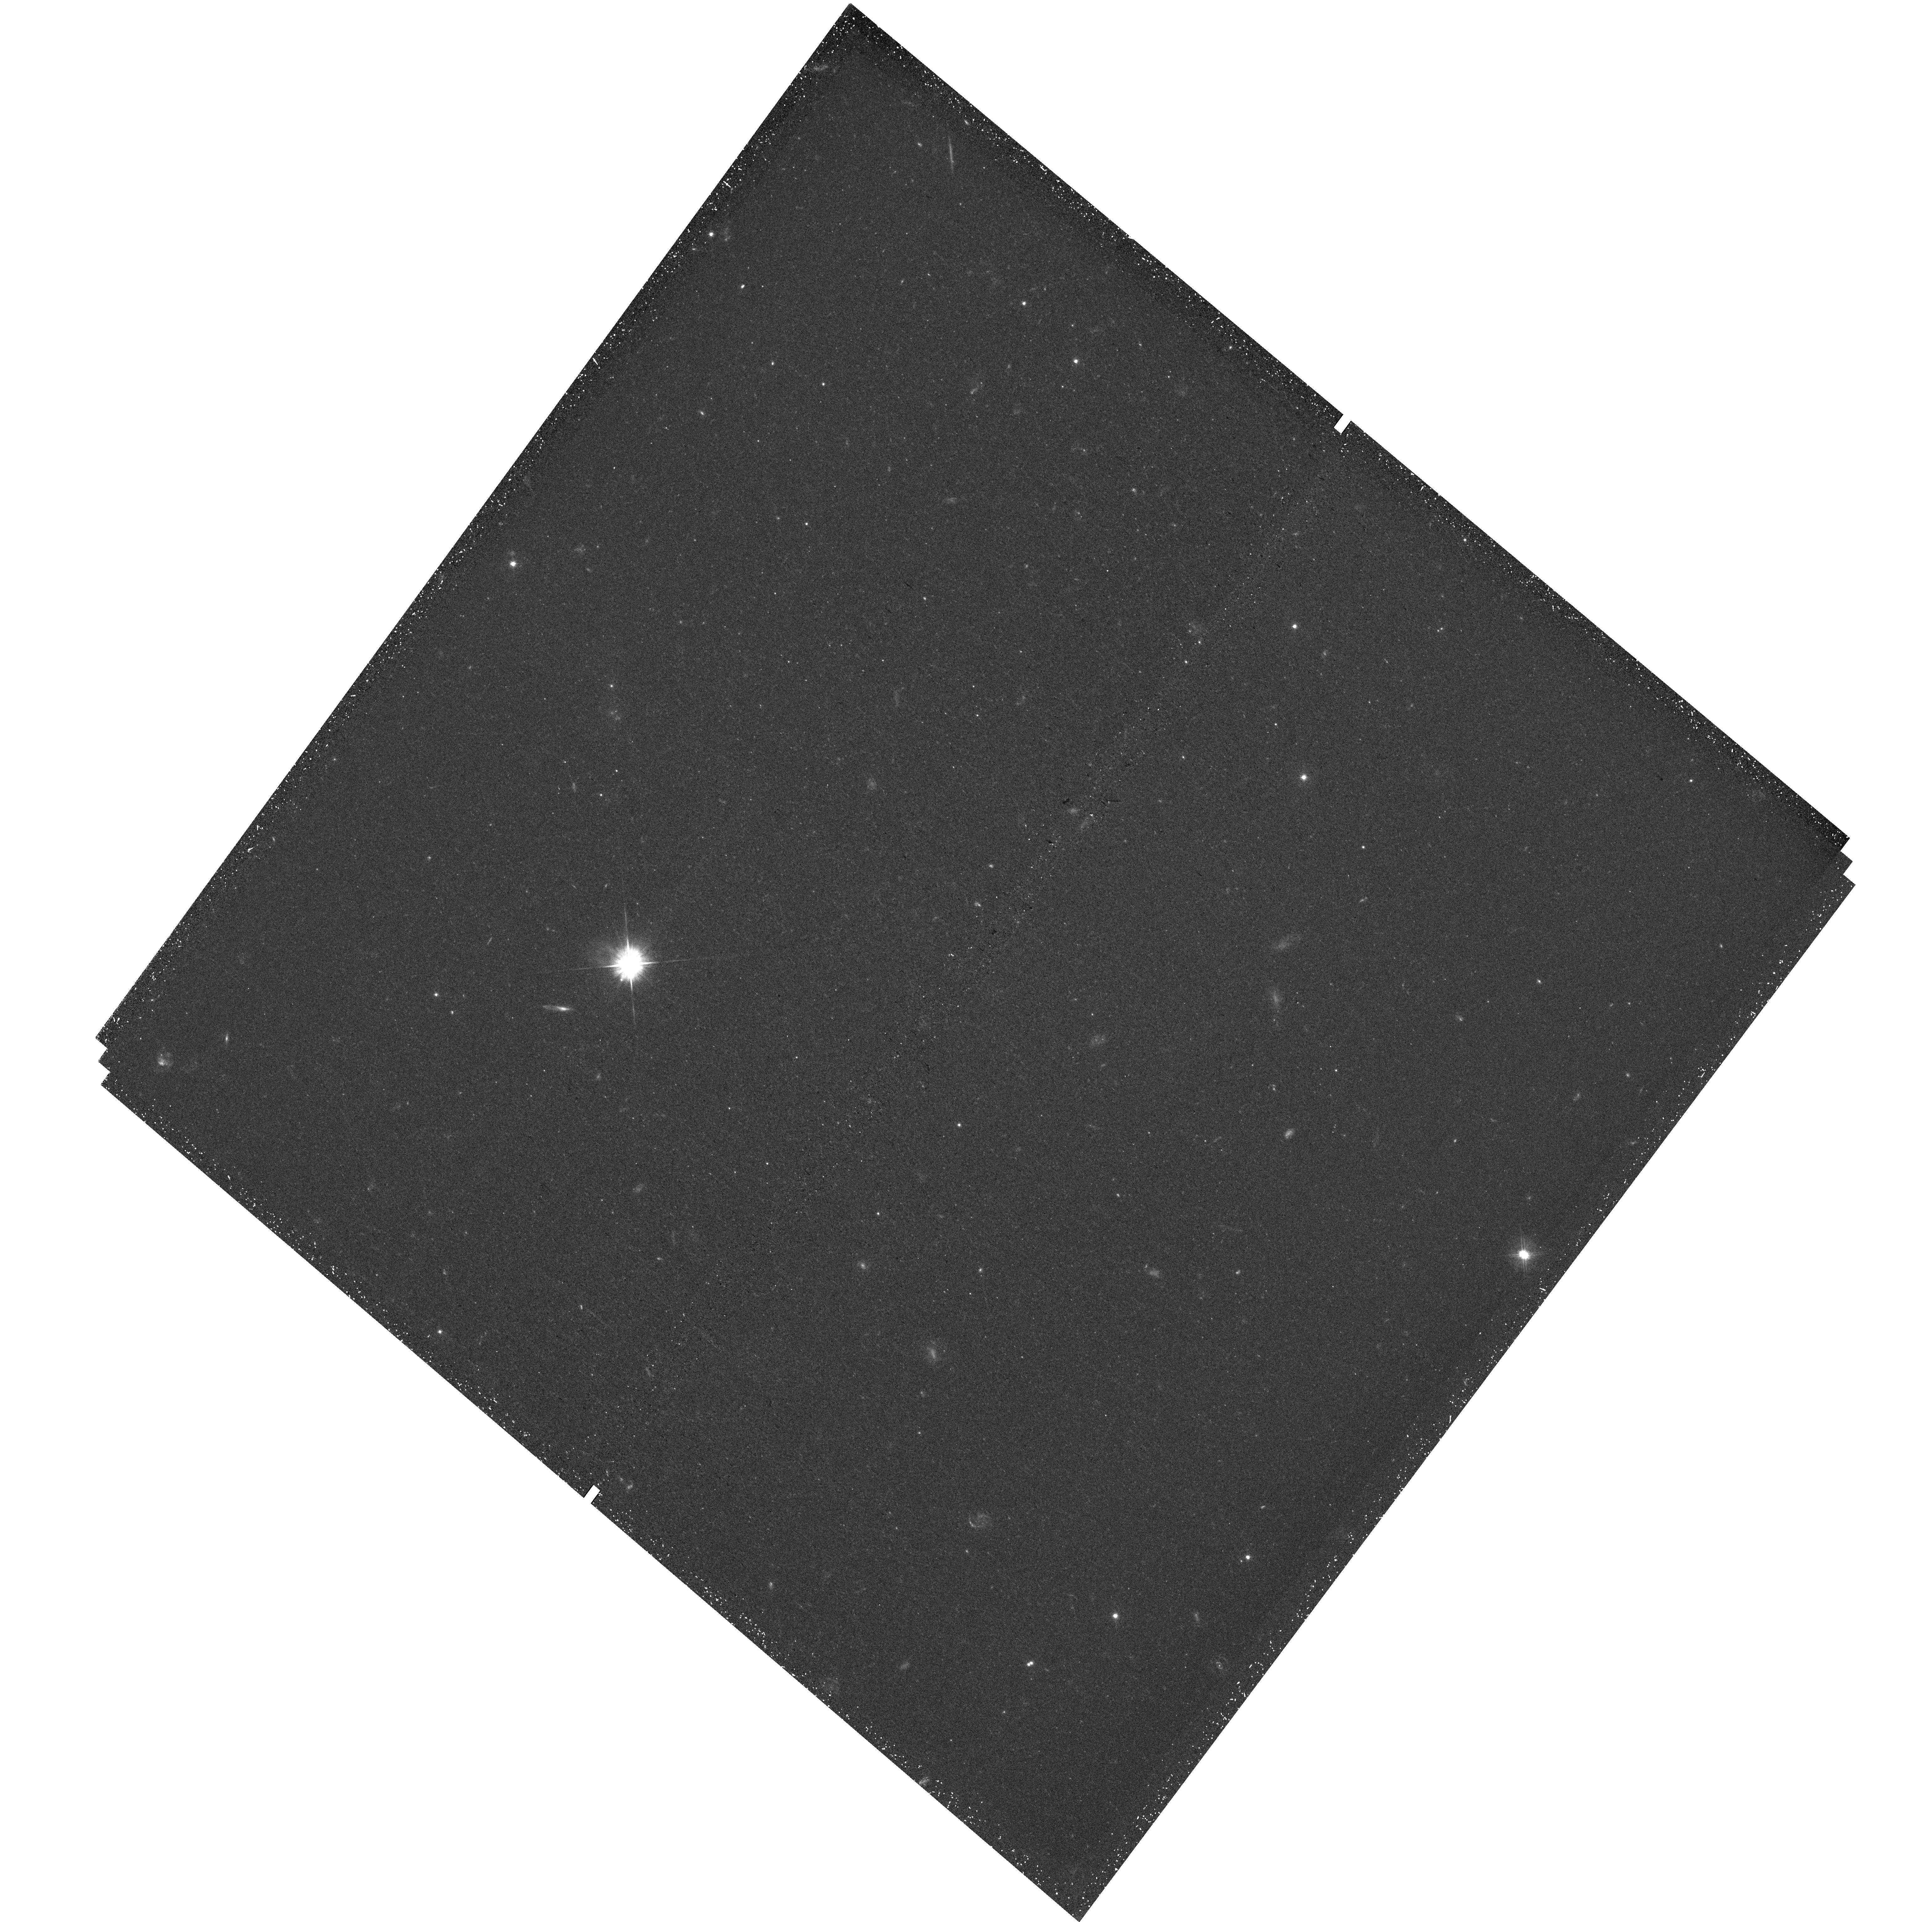
Target: M82-FIELD2
Instrument: WFC3/UVIS
Filter: F475W
Exposure: 44 min
Observation ID: hst_16185_07_wfc3_uvis_f475w_iee907

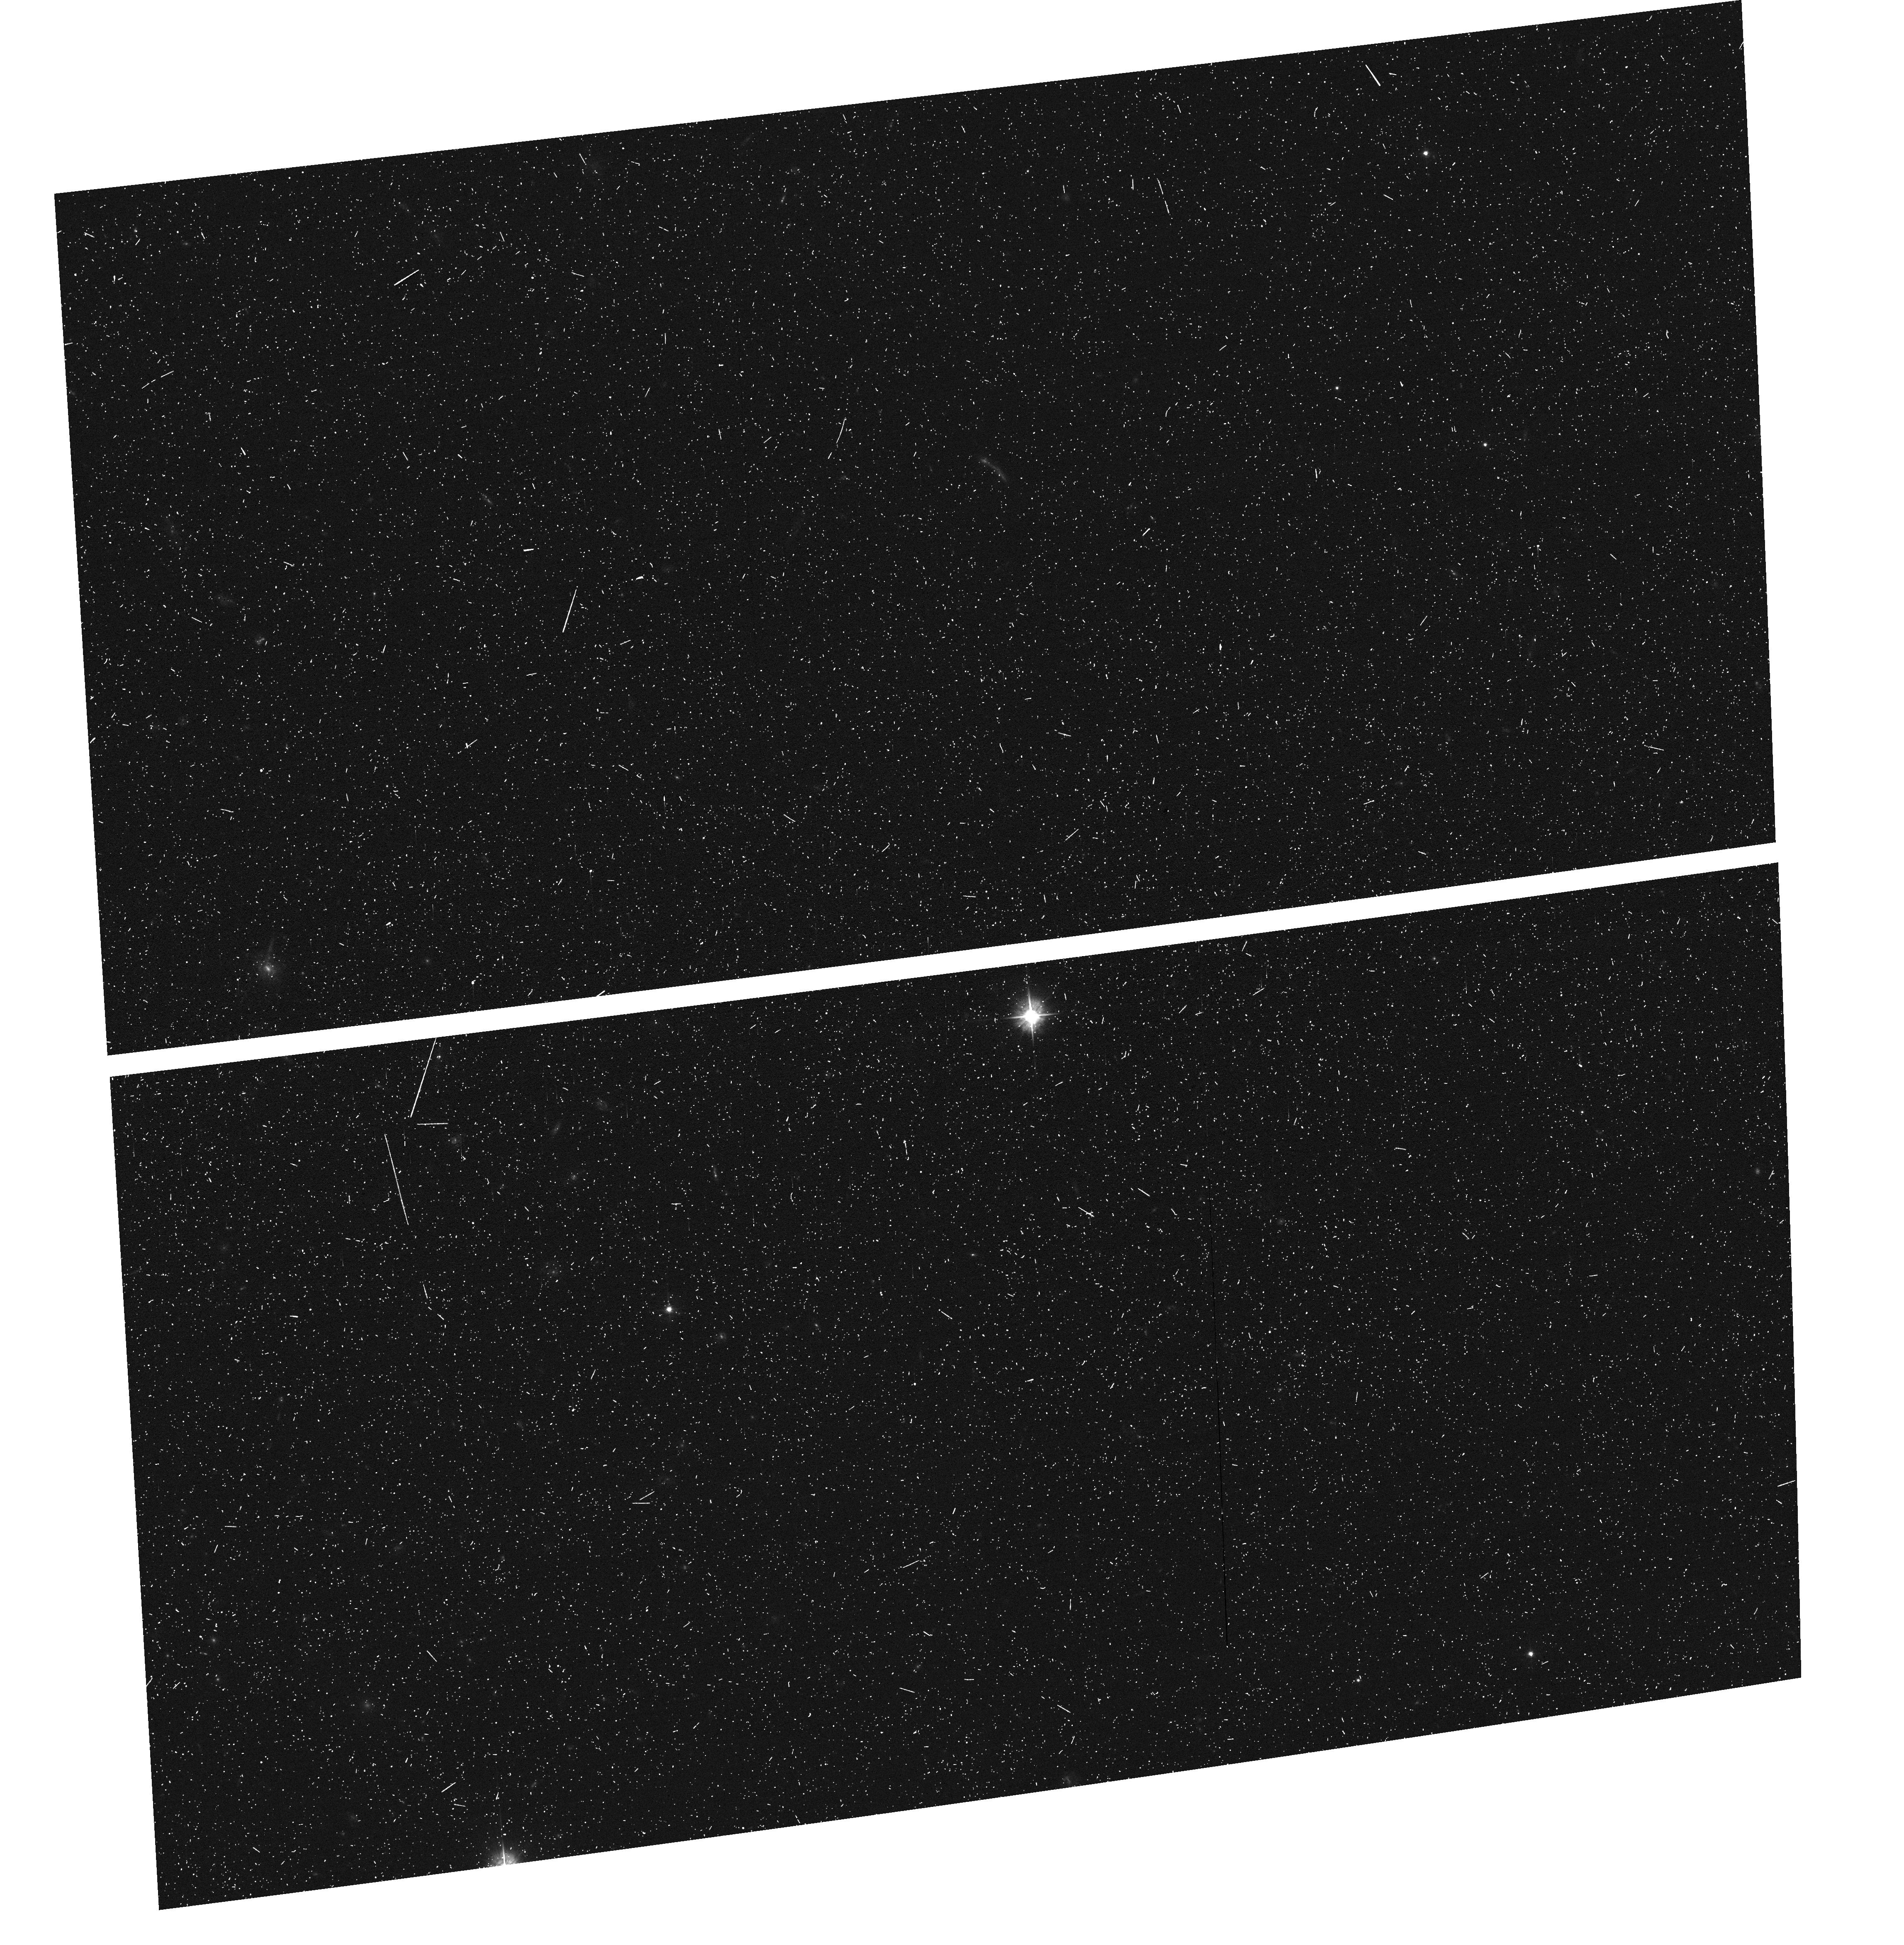
Target: field at RA 149.597°, Dec 69.687°
Instrument: ACS/WFC
Filter: F475W
Exposure: 13 min
Observation ID: hst_16185_05_acs_wfc_f475w_jee905

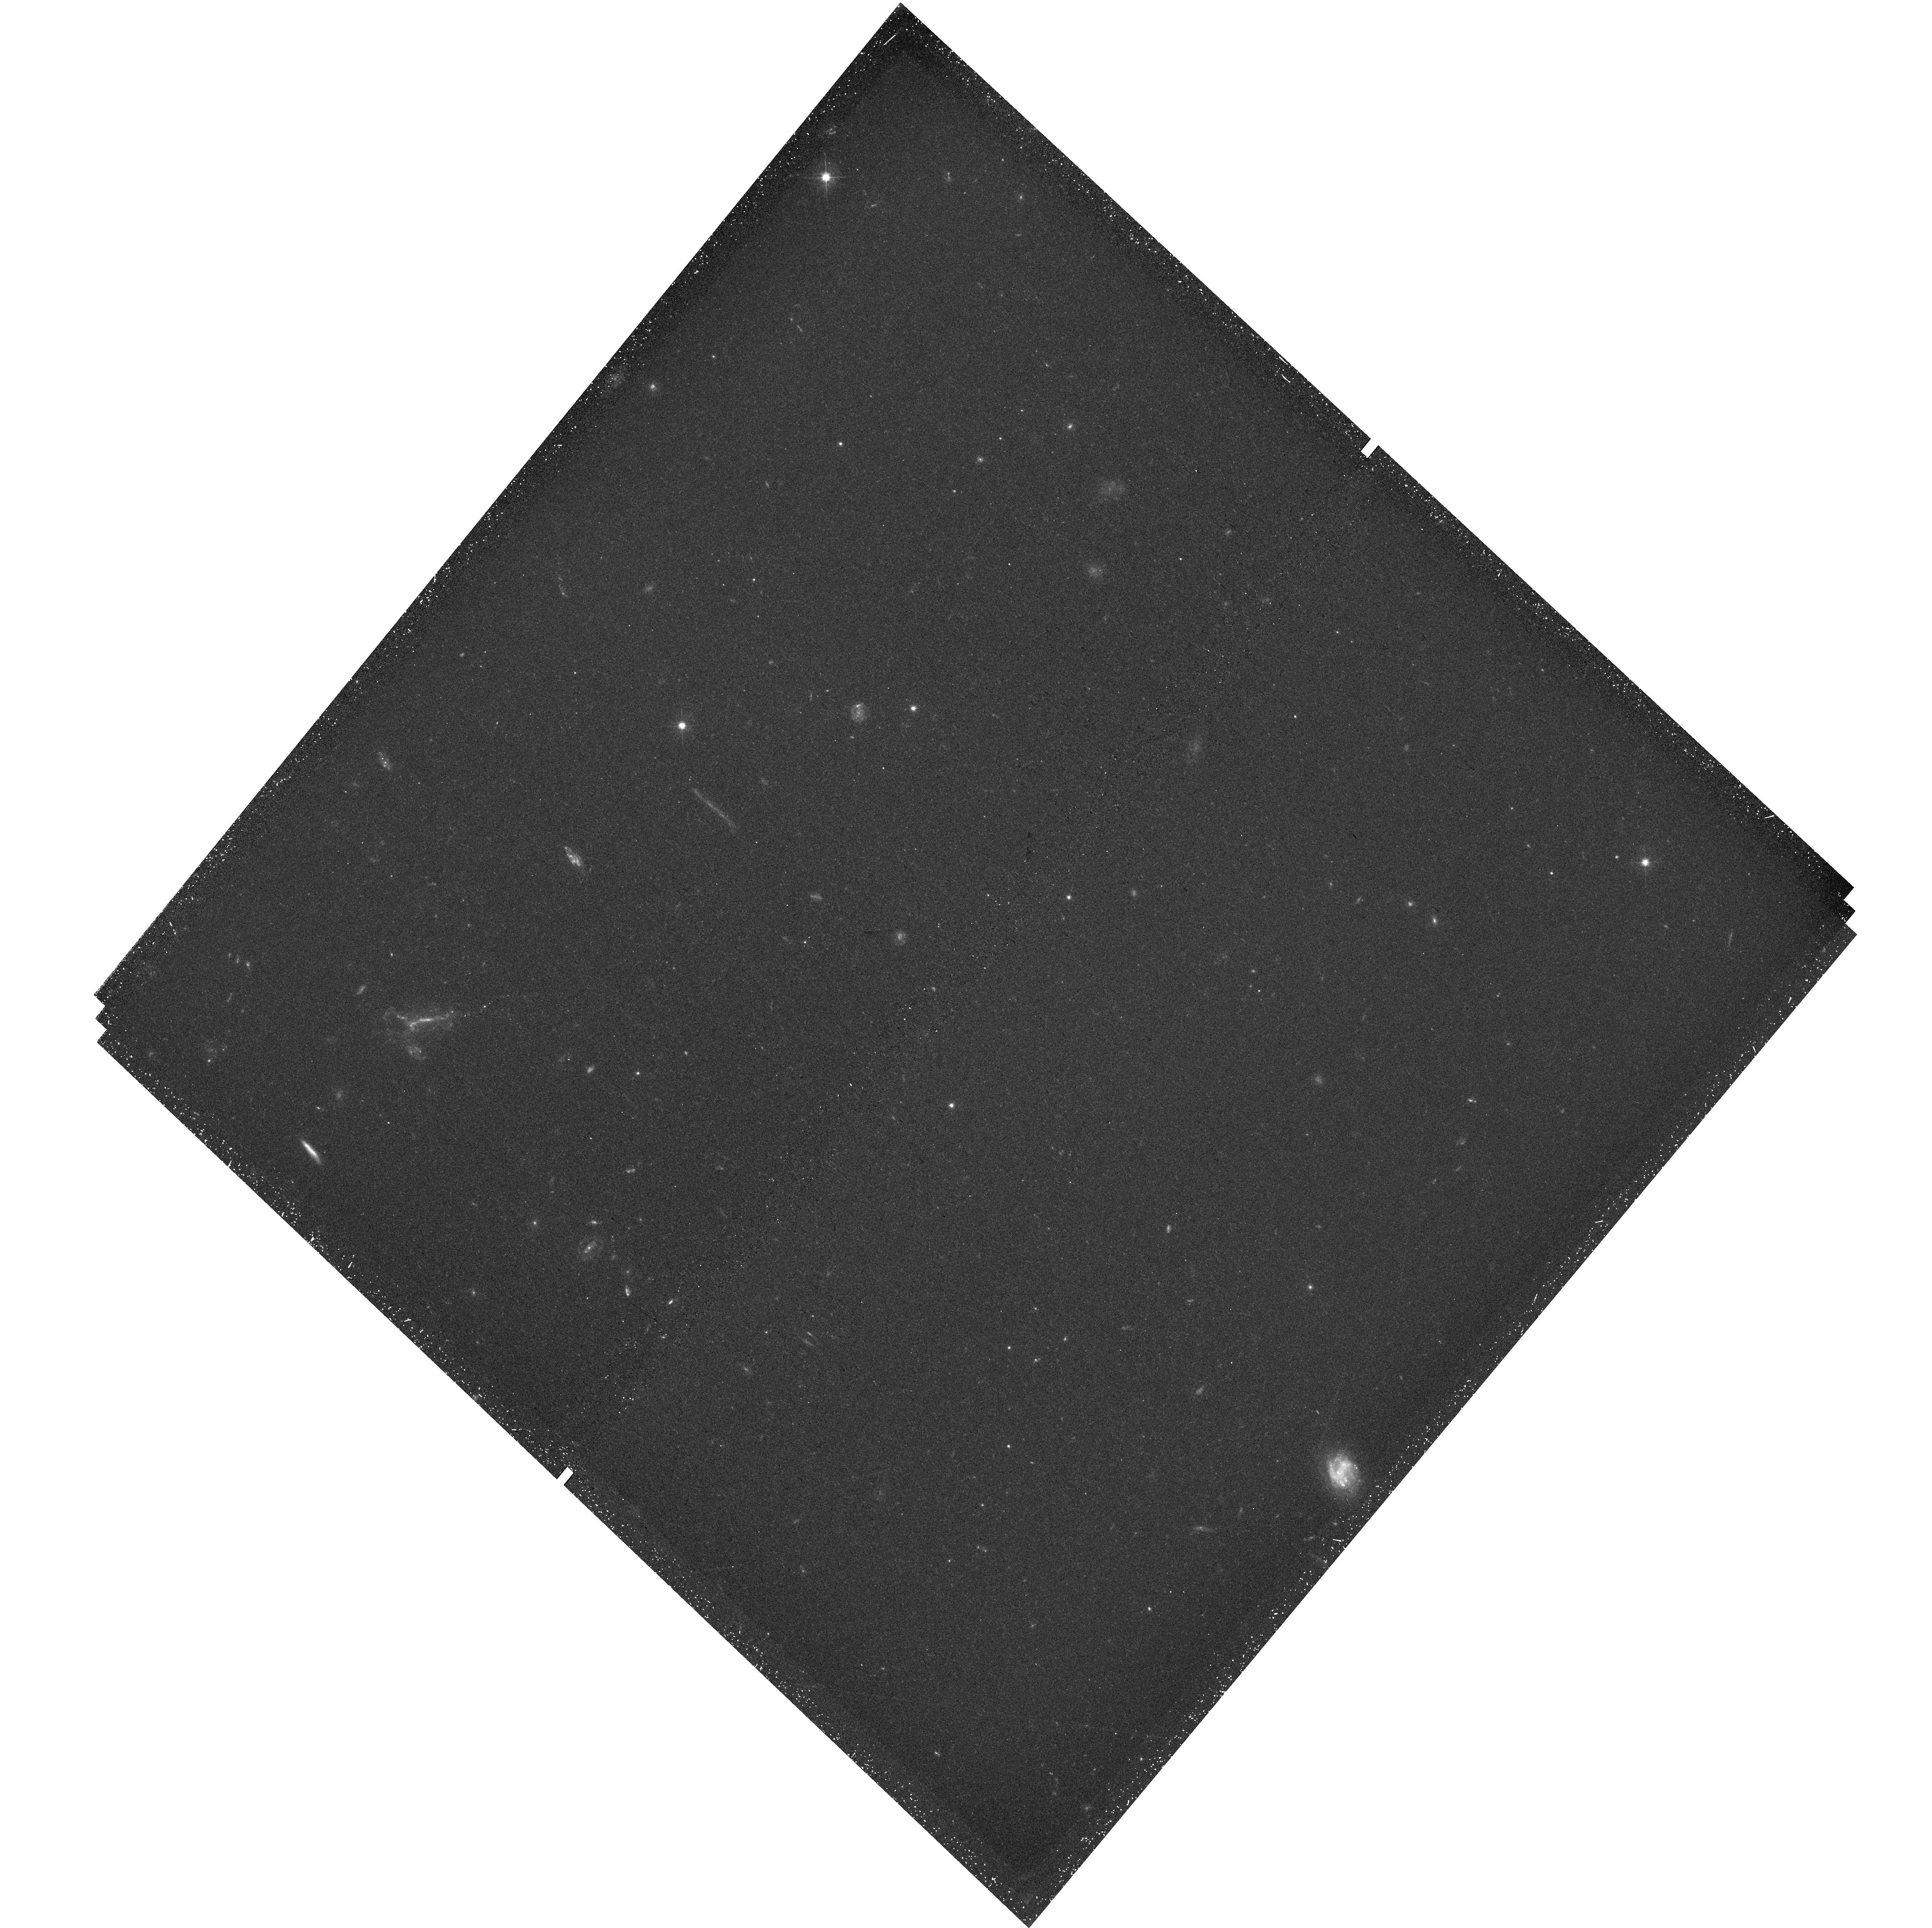
Target: M82-FIELD3
Instrument: WFC3/UVIS
Filter: F475W
Exposure: 44 min
Observation ID: hst_16185_11_wfc3_uvis_f475w_iee911

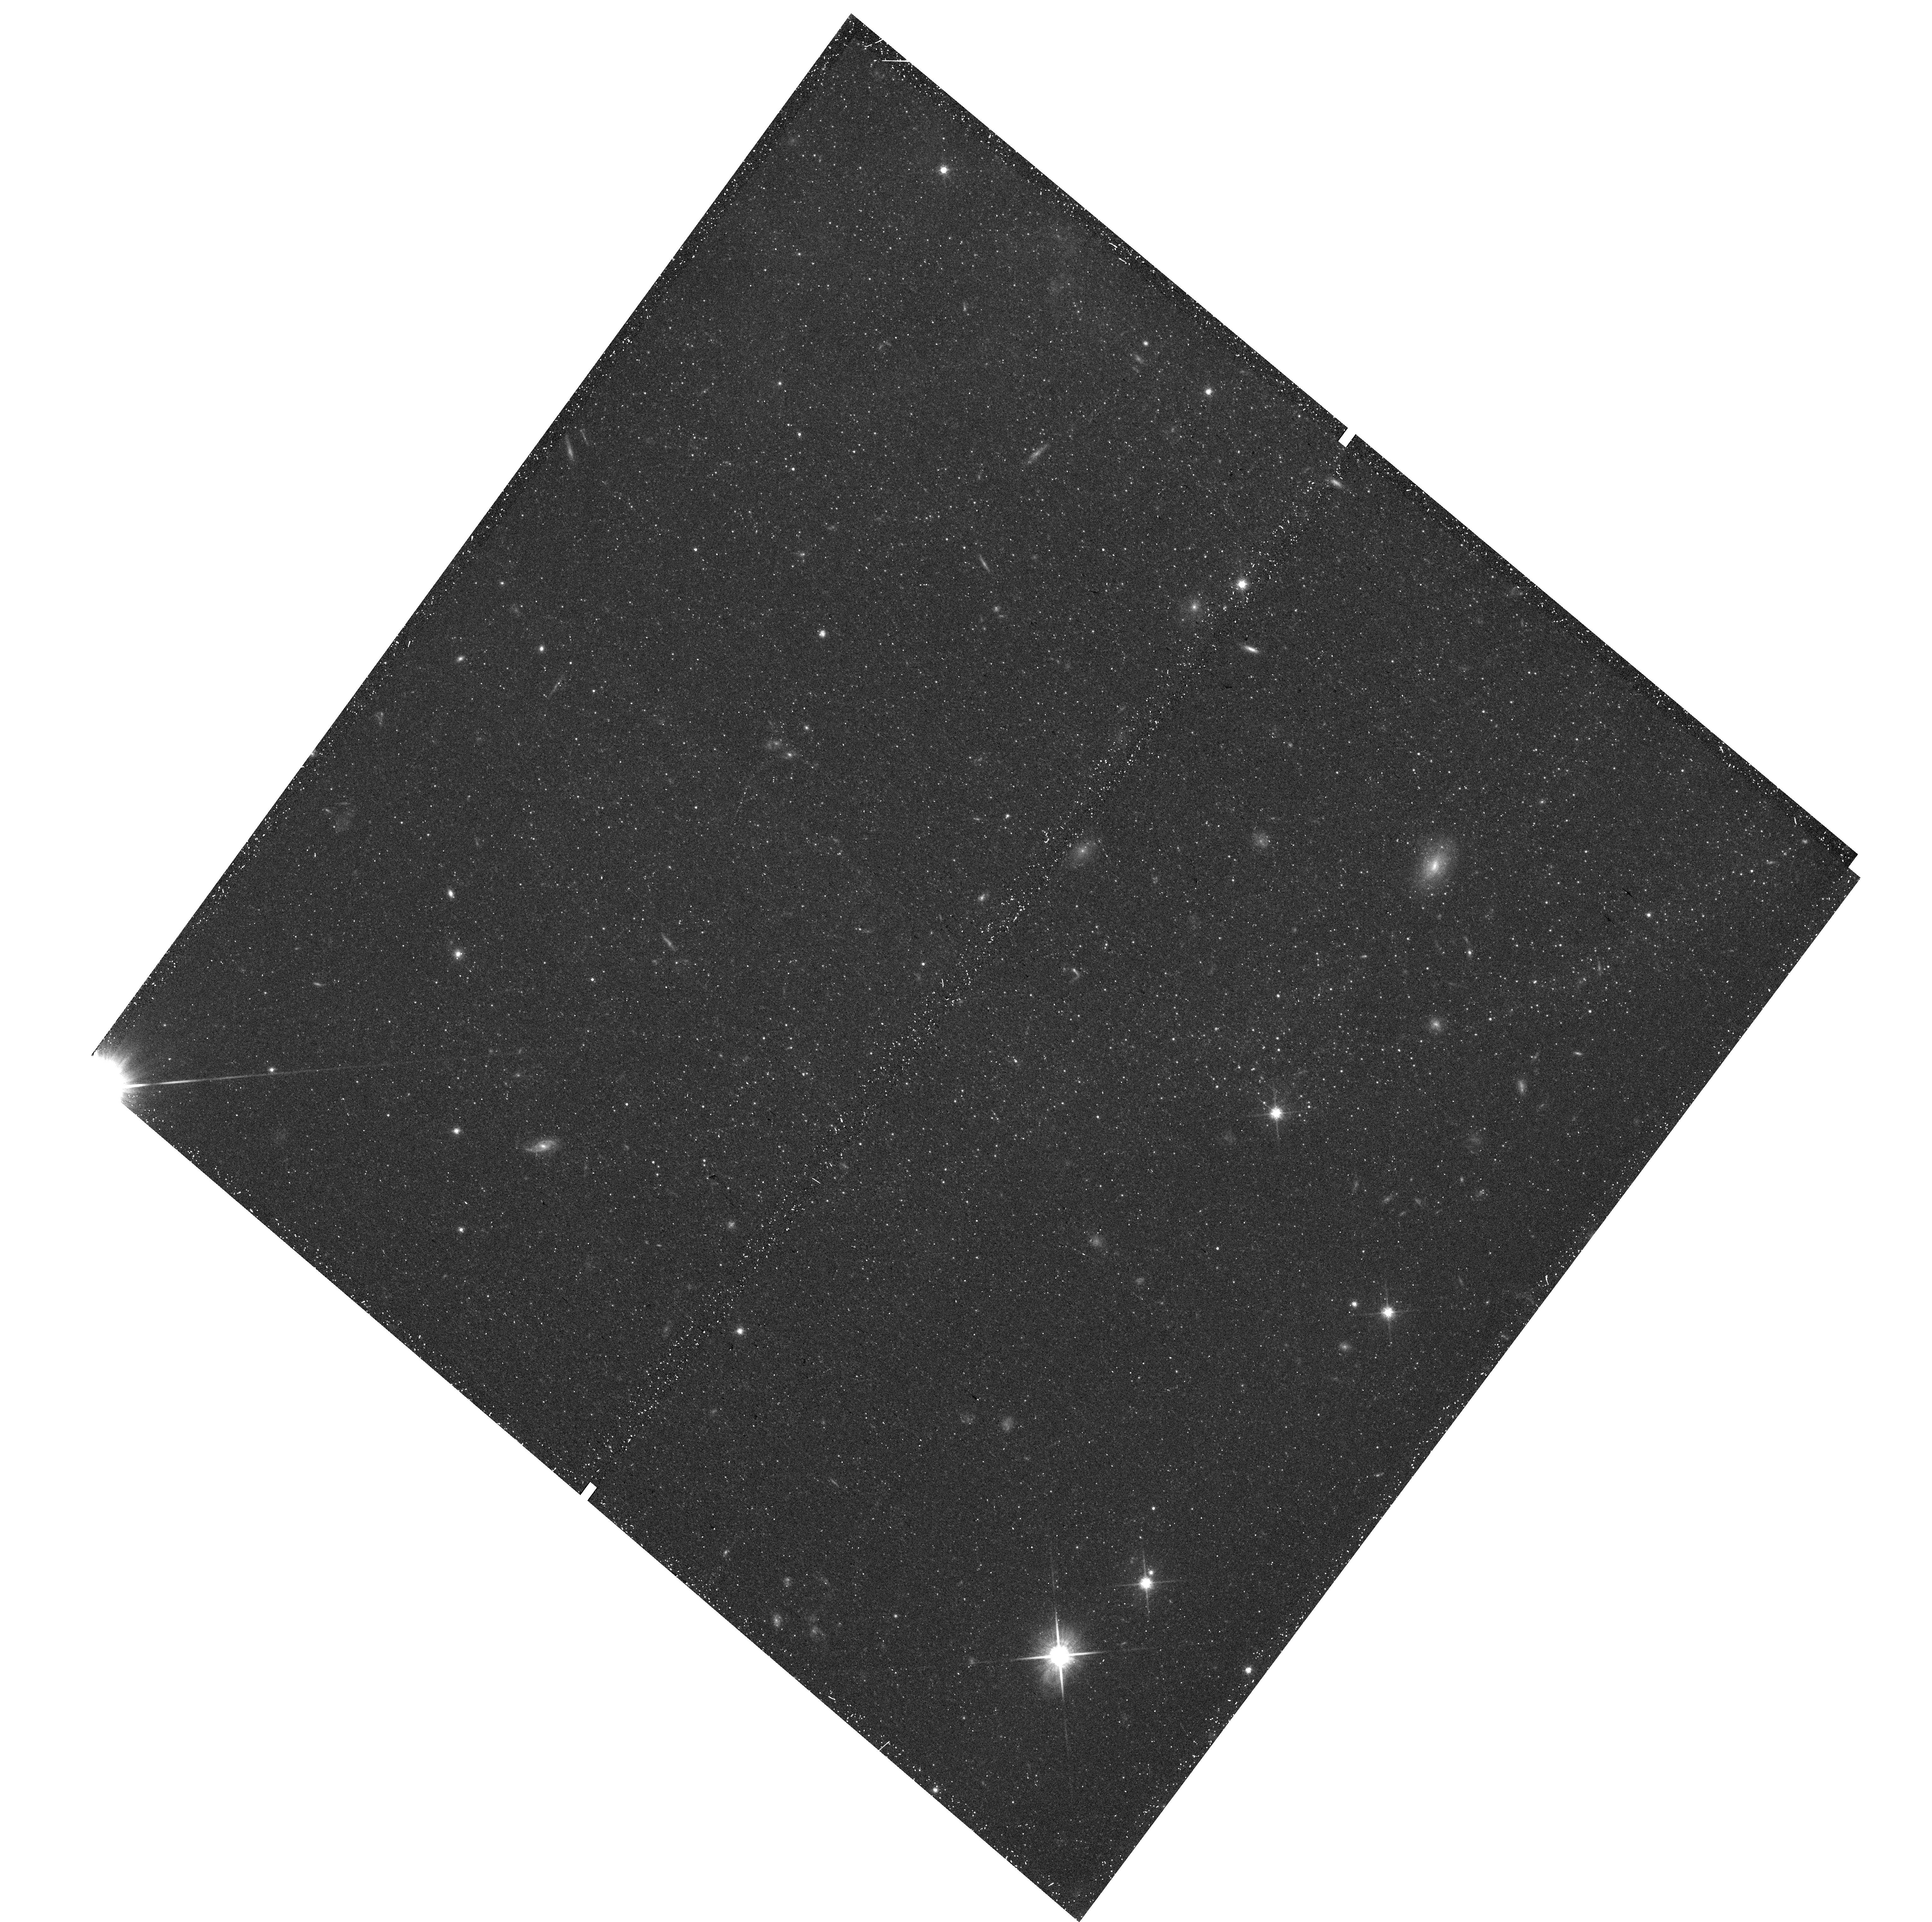
Target: M82-FIELD1
Instrument: WFC3/UVIS
Filter: F814W
Exposure: 29 min
Observation ID: hst_16185_01_wfc3_uvis_f814w_iee901

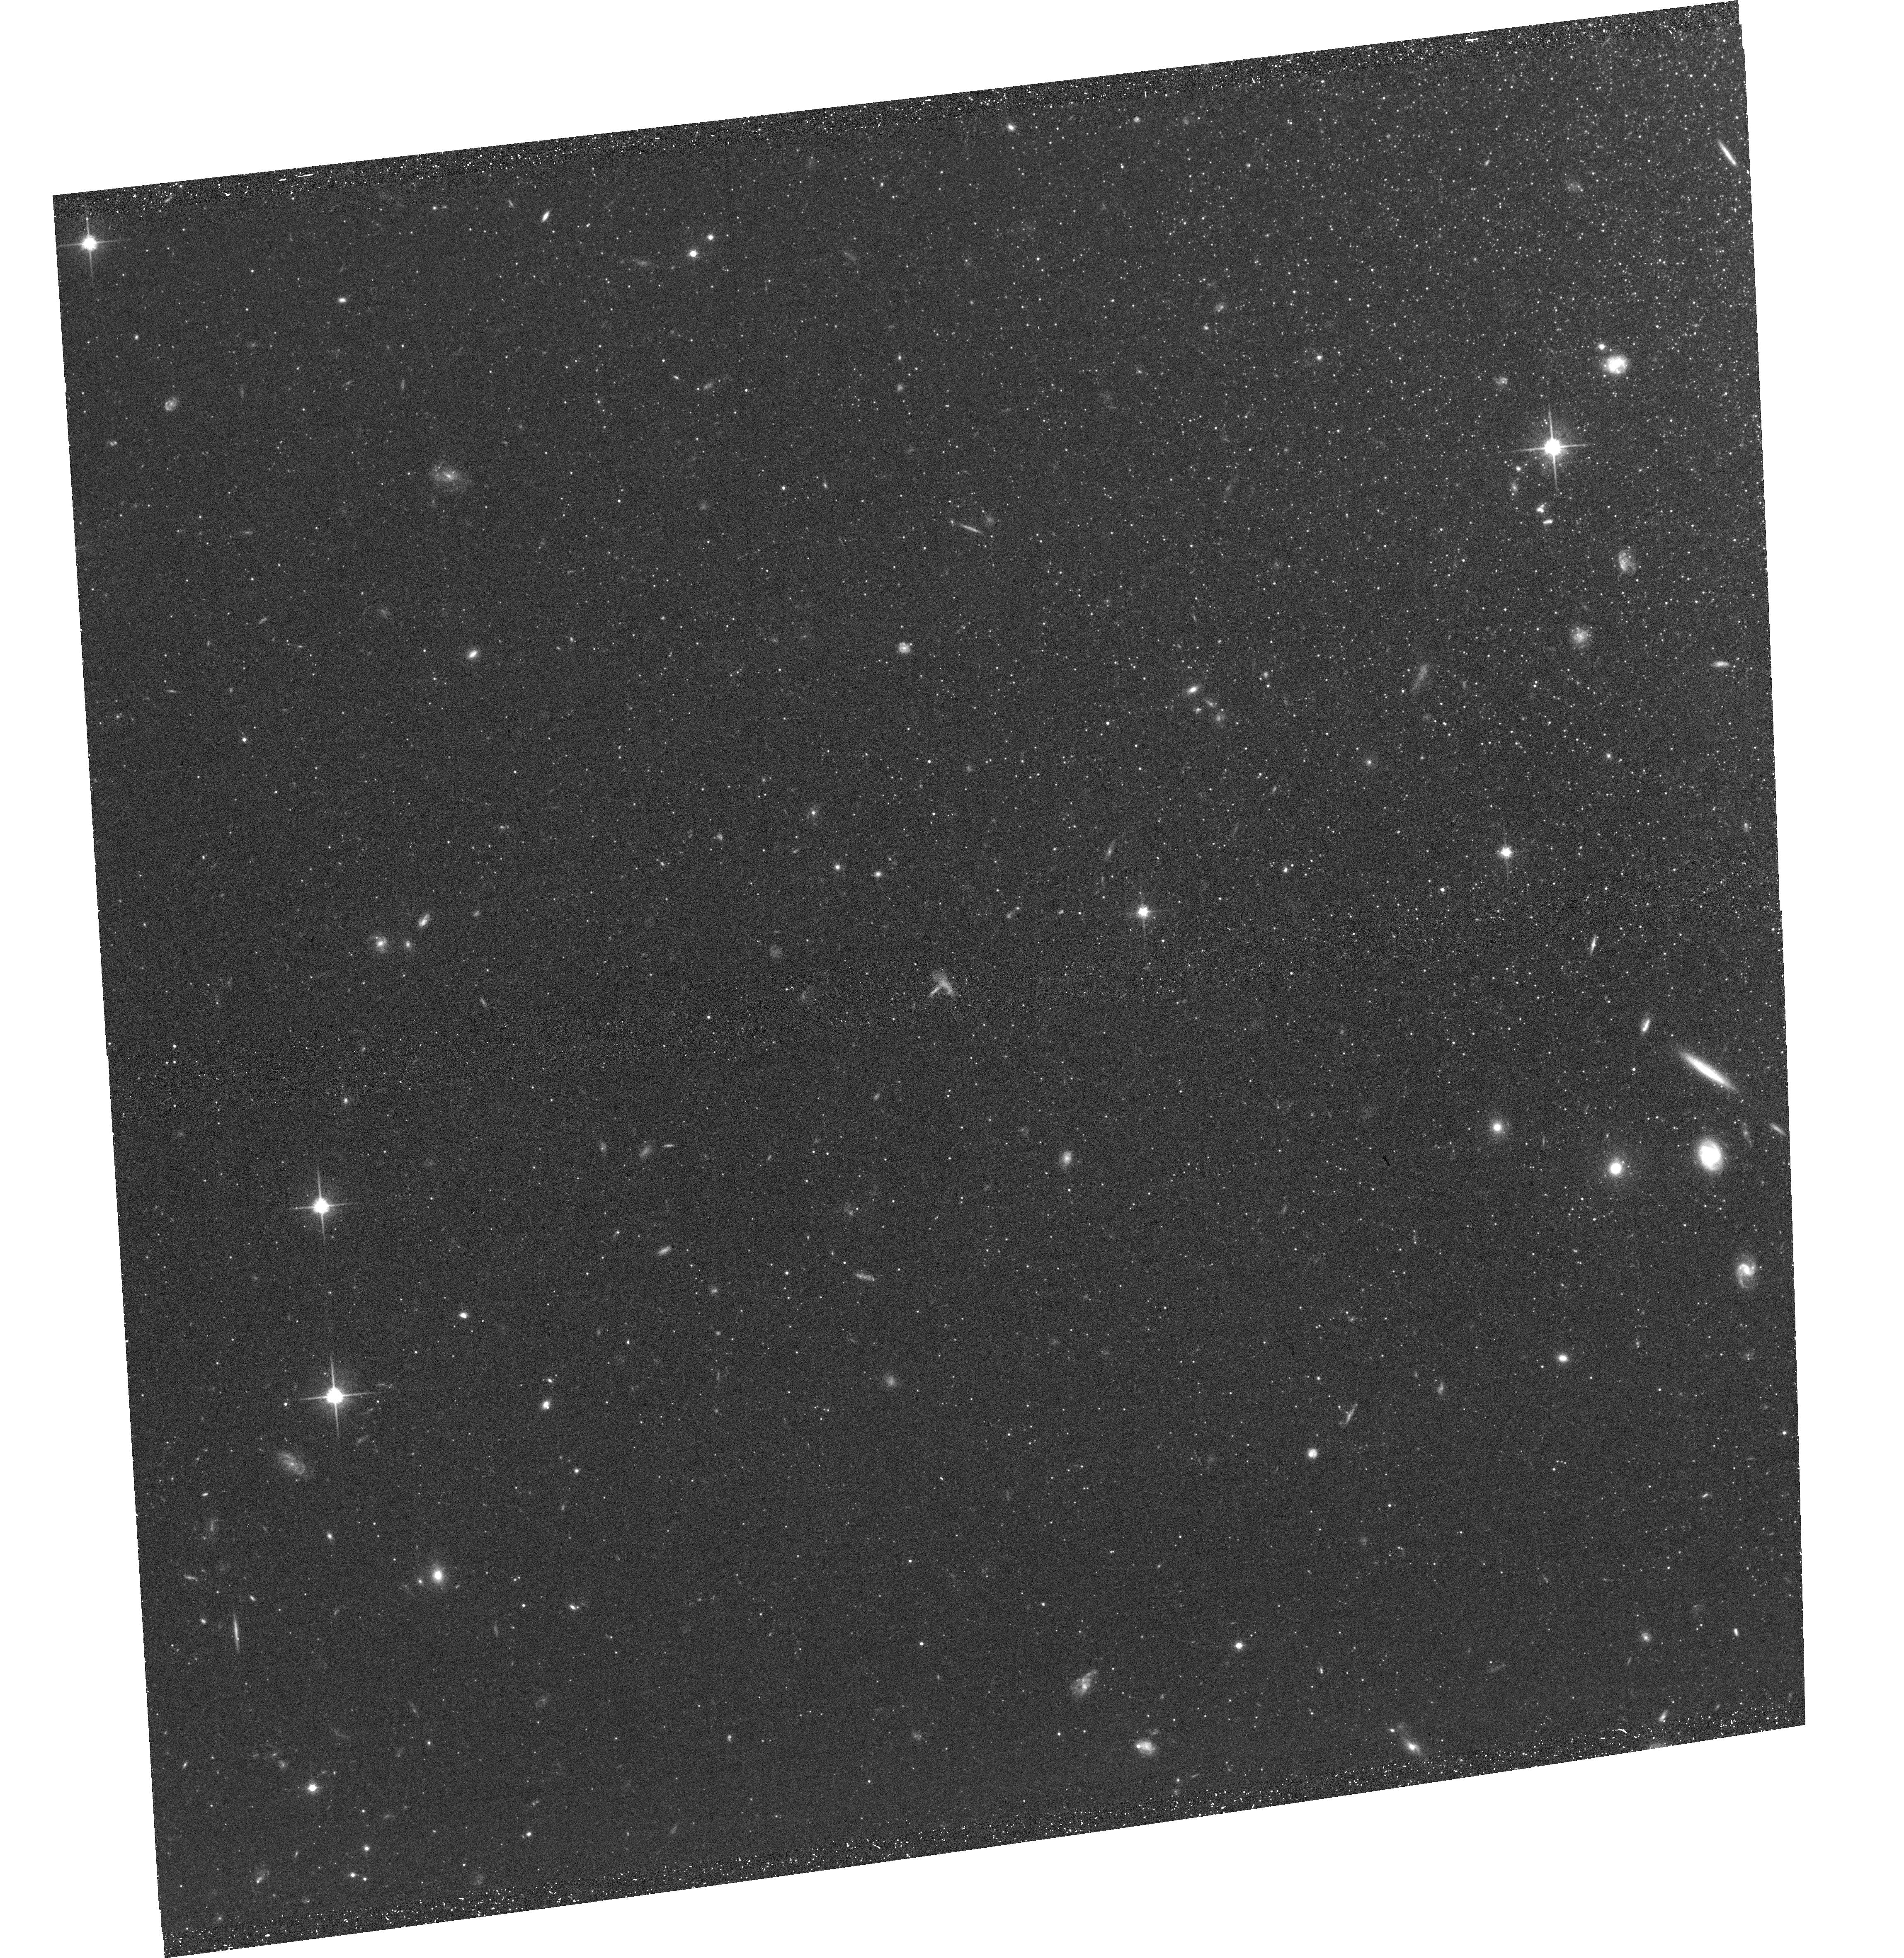
Target: field at RA 149.306°, Dec 69.673°
Instrument: ACS/WFC
Filter: F814W
Exposure: 43 min
Observation ID: hst_16185_52_acs_wfc_f814w_jee952

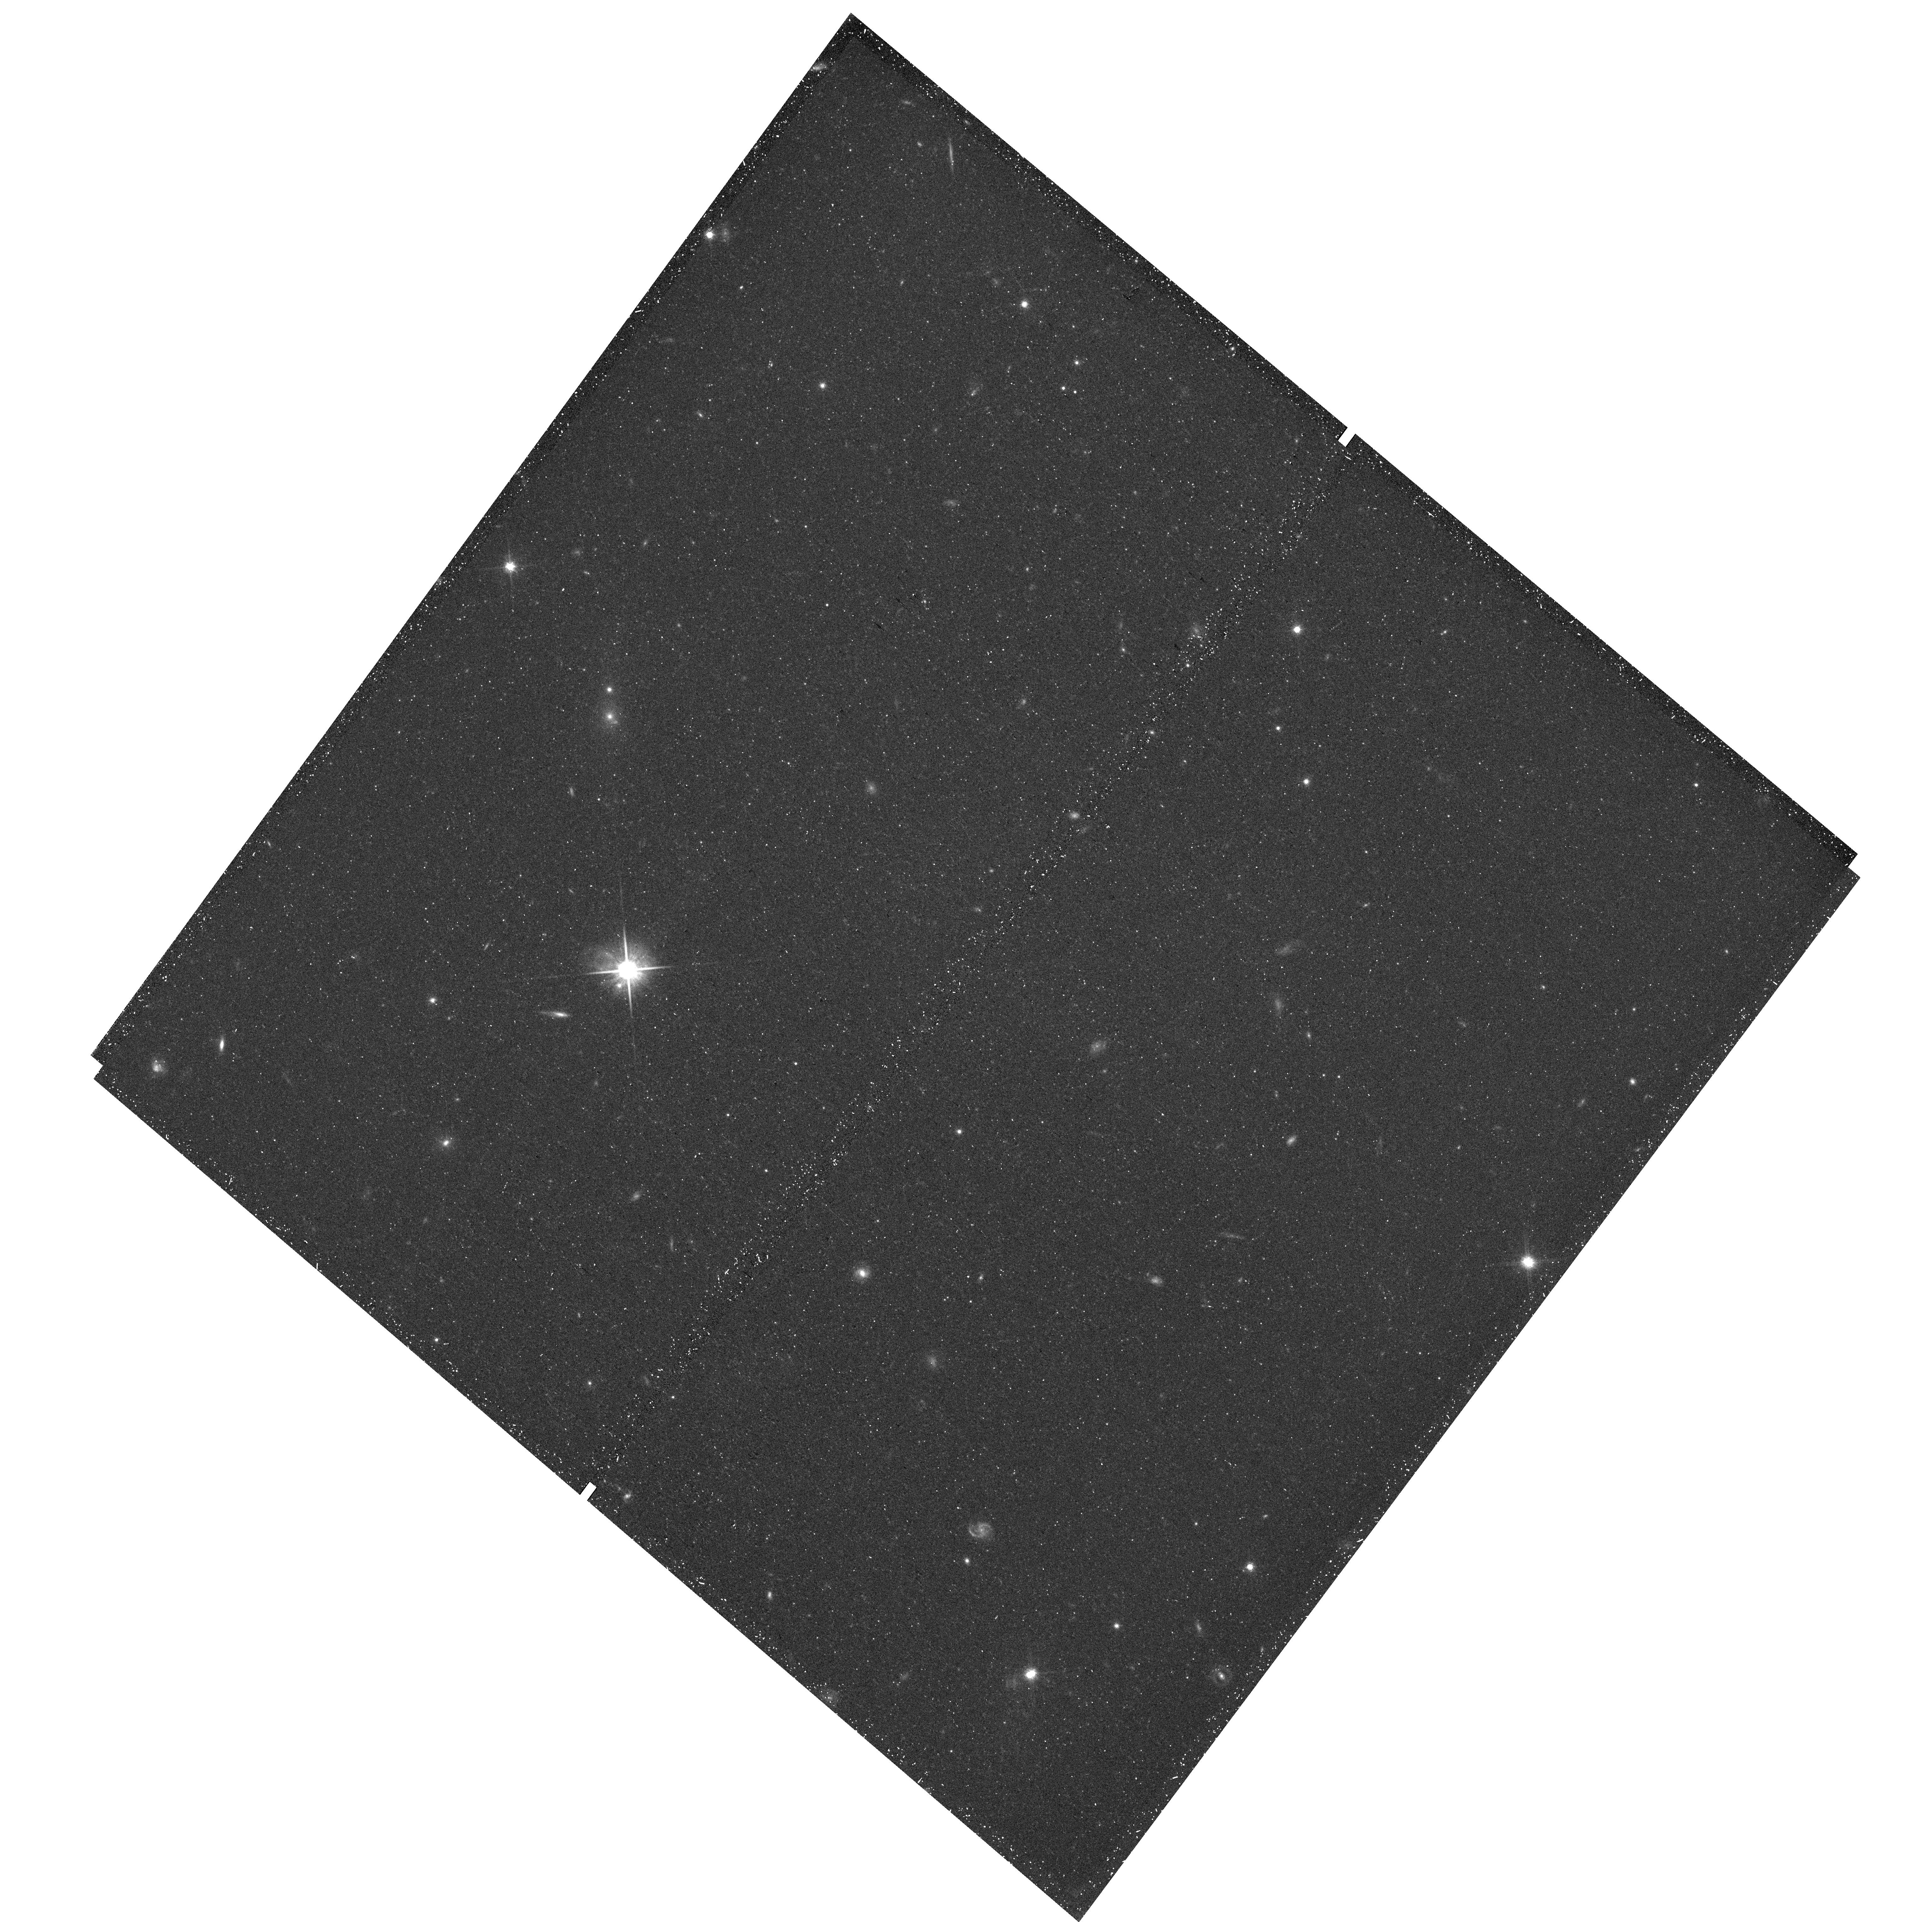
Target: M82-FIELD2
Instrument: WFC3/UVIS
Filter: F814W
Exposure: 29 min
Observation ID: hst_16185_05_wfc3_uvis_f814w_iee905

Resolving Star Formation Triggered by M82s Prototypical Superwind (PI: Smercina, Adam)

Starbursts, and their powerful galactic-scale outflows, are an important mode of galaxy evolution. Yet, owing to their frequently large distances, we understand little about how these starburst-driven outflows operate. Star formation in these outflows, previously observed indirectly using spectral decomposition, and predicted in models, is an as-yet untapped, powerful tracer of the complex physics governing these winds. Resolved star formation triggered within a starburst-driven outflow has now been observed for the first time in M82's prototypical superwind. Deep wide-field imaging has revealed that the wind-induced stellar populations extend in a trail, well beyond M82's disk, displaying an apparent age gradient. This `trail of breadcrumbs' tantalizingly encodes the history of M82's outflow. As the first-ever detection of this phenomenon, M82's outflow-formed stars present an entirely new lens to study its prototypical outflow, and a singularly unique opportunity to constrain outflow physics. We propose an efficient, 12 orbit coordinated WFC3/ACS survey of M82's trail of star formation in the F475W & F814W filters. This program will allow us to measure the outflow's star formation history (SFH) within the last 300 Myr. Using this SFH, we will place the first-ever stringent constraints on (1) the outflow timescale, (2) the mass outflow history, and (3) the total amount of stellar material contributed by the outflow to the stellar halo. This exquisite dataset will have tremendous legacy potential as a stellar catalog for spectroscopic follow-up, and will serve as a case study of this likely ubiquitous, yet poorly understood, astrophysical process.